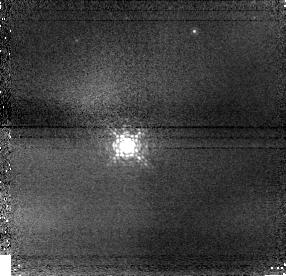
Target: GL164
Instrument: NICMOS/NIC1
Filter: F108N
Exposure: 5 min
Observation ID: n8o102010

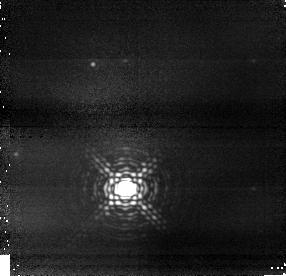
Target: GL164
Instrument: NICMOS/NIC1
Filter: F164N
Exposure: 16 min
Observation ID: n8o101030

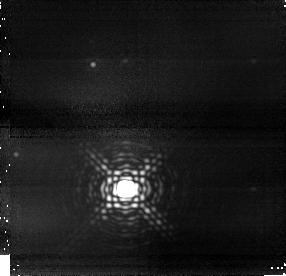
Target: GL164
Instrument: NICMOS/NIC1
Filter: F190N
Exposure: 43 min
Observation ID: n8o101020

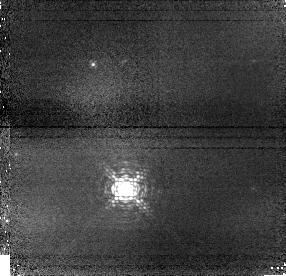
Target: GL164
Instrument: NICMOS/NIC1
Filter: F108N
Exposure: 8 min
Observation ID: n8o101010

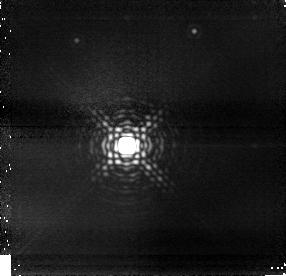
Target: GL164
Instrument: NICMOS/NIC1
Filter: F190N
Exposure: 27 min
Observation ID: n8o102020

NICMOS Observations of the Gl 164 Companion (PI: Pravdo, Steven)

We propose to image an astrometrically-detected companion of Gl 164. The companion was discovered with the Stellar Planet Survey (STEPS) instrument operating on the Palomar 200" telescope. The mass of the companion is estimated to be ~40 Jupiter masses or more placing it in the brown dwarf range. If we can detect this companion with NICMOS and confirm its nature, we will have one of the few direct measurements of the mass of a brown dwarf.